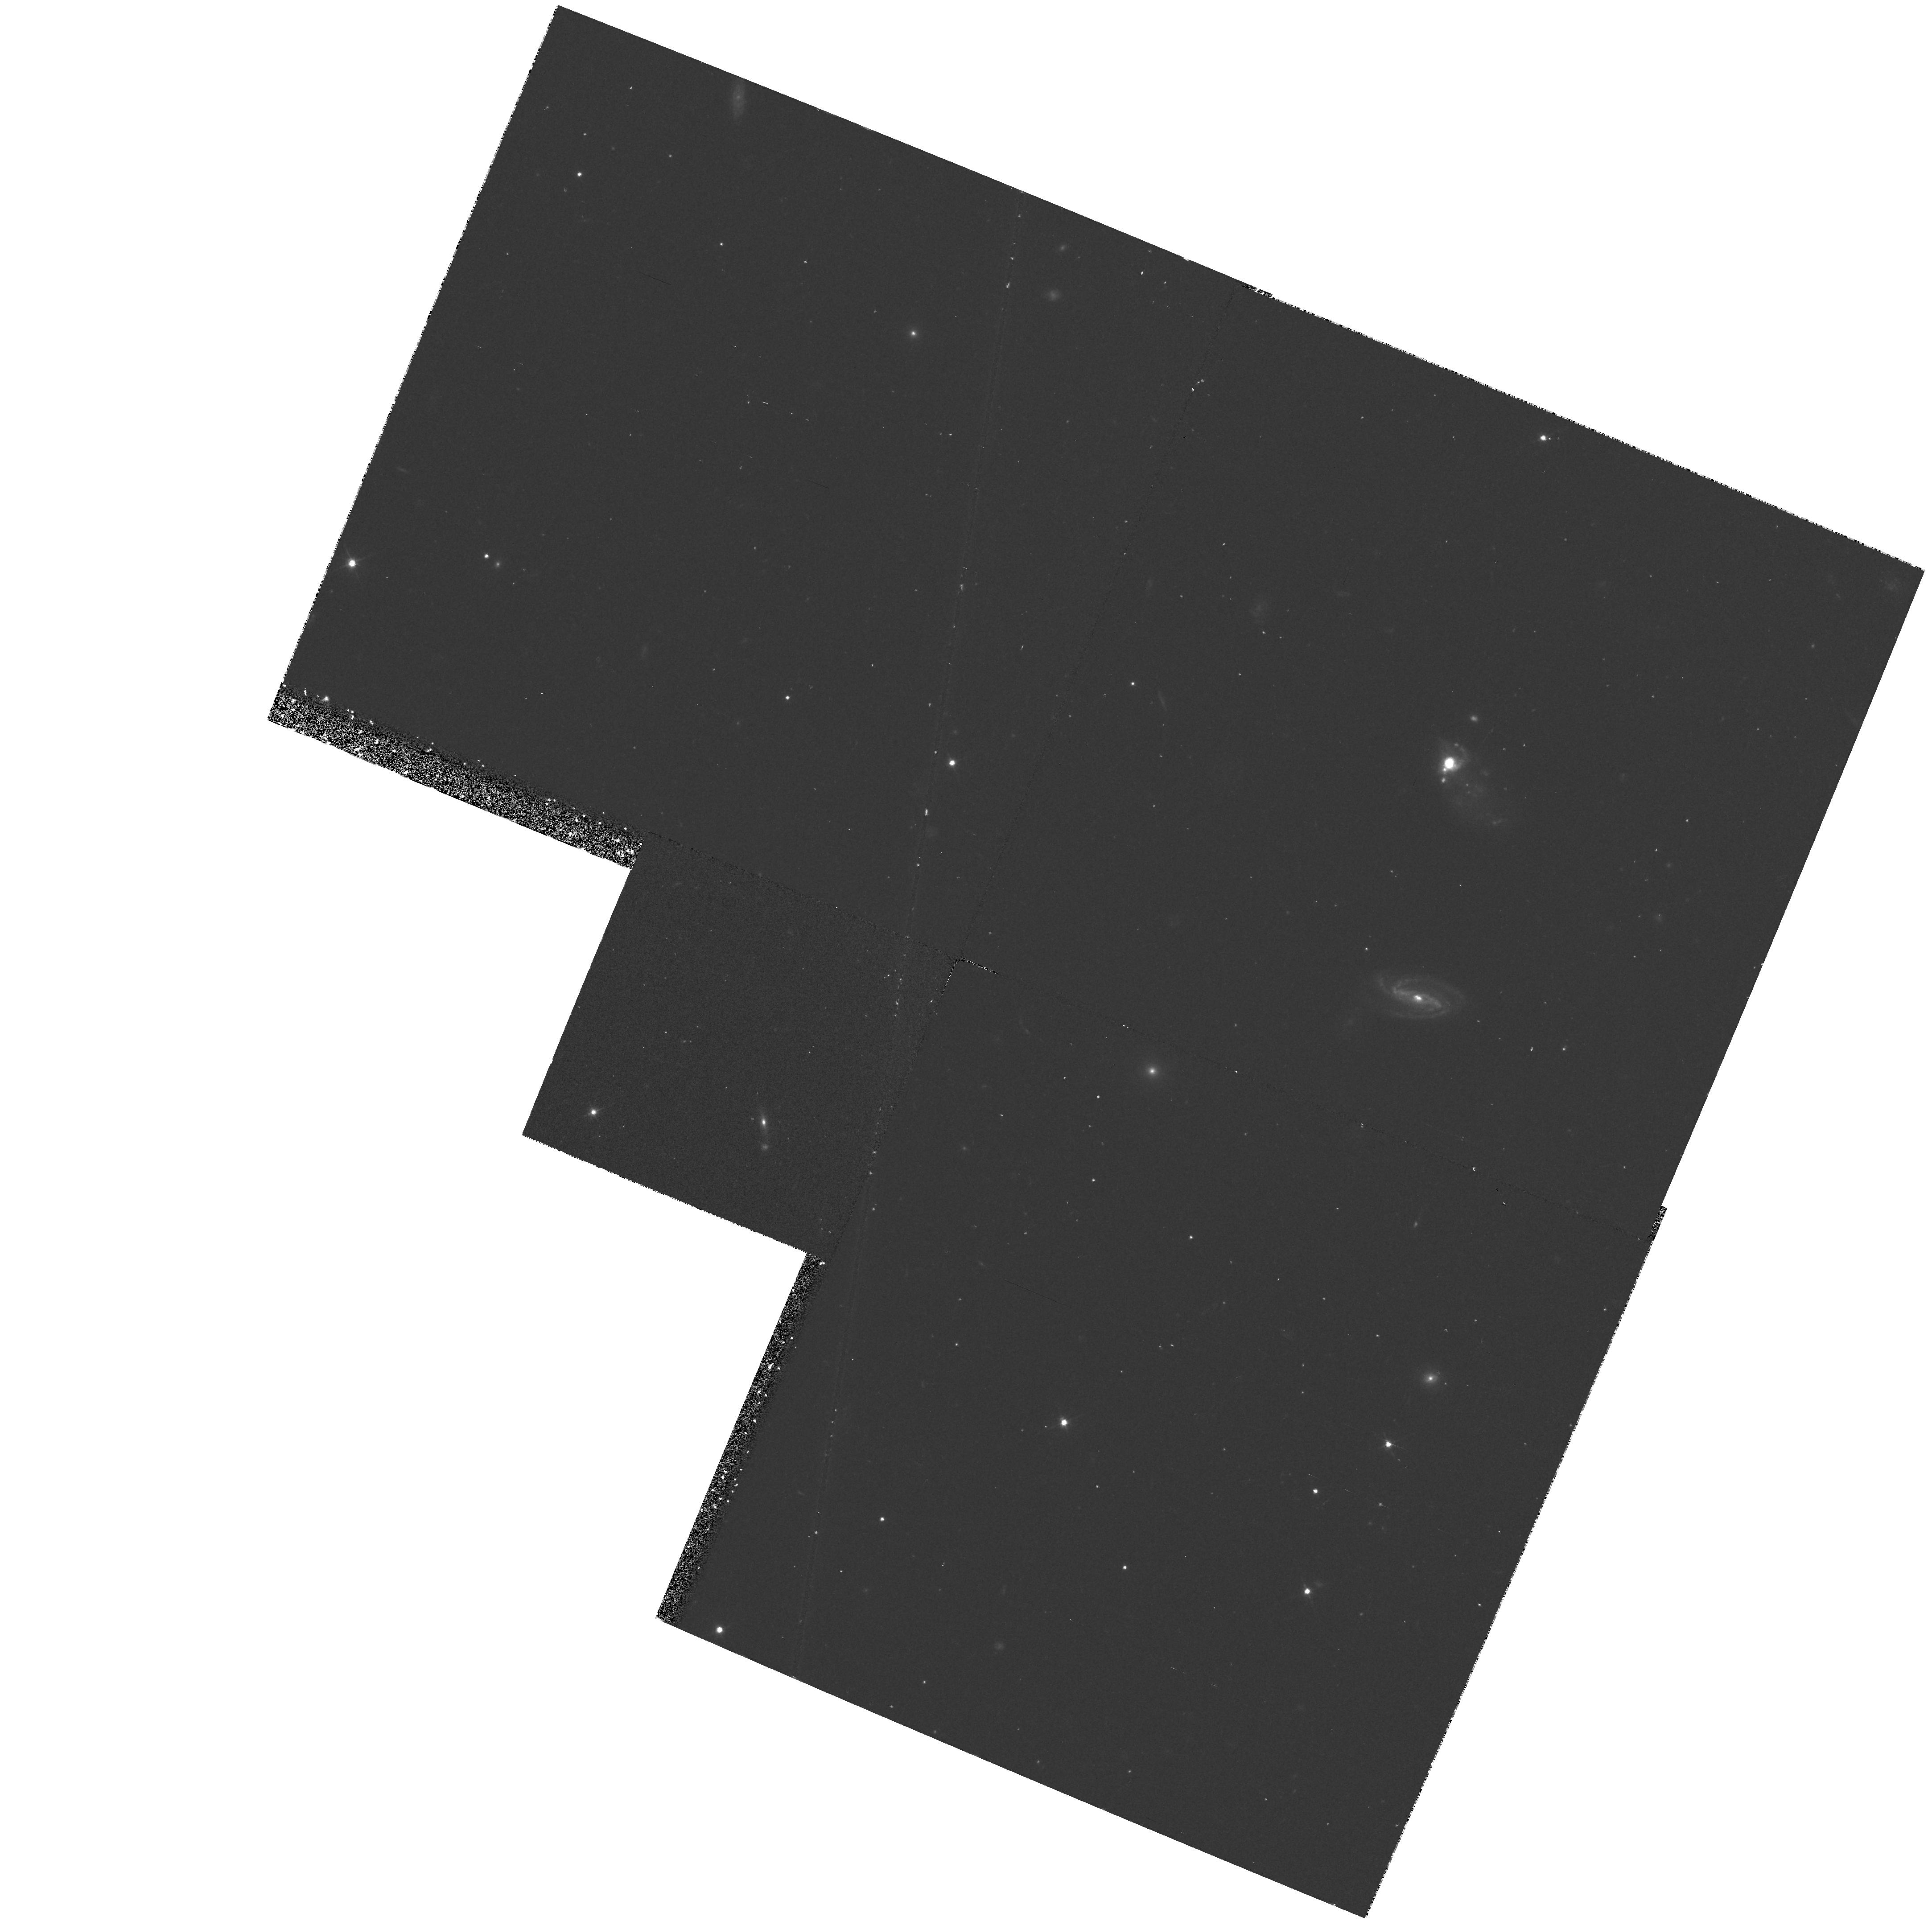
Target: T1214-277
Instrument: WFPC2/PC
Filter: F555W
Exposure: 27 min
Observation ID: hst_6678_04_wfpc2_pc_f555w_u38w04

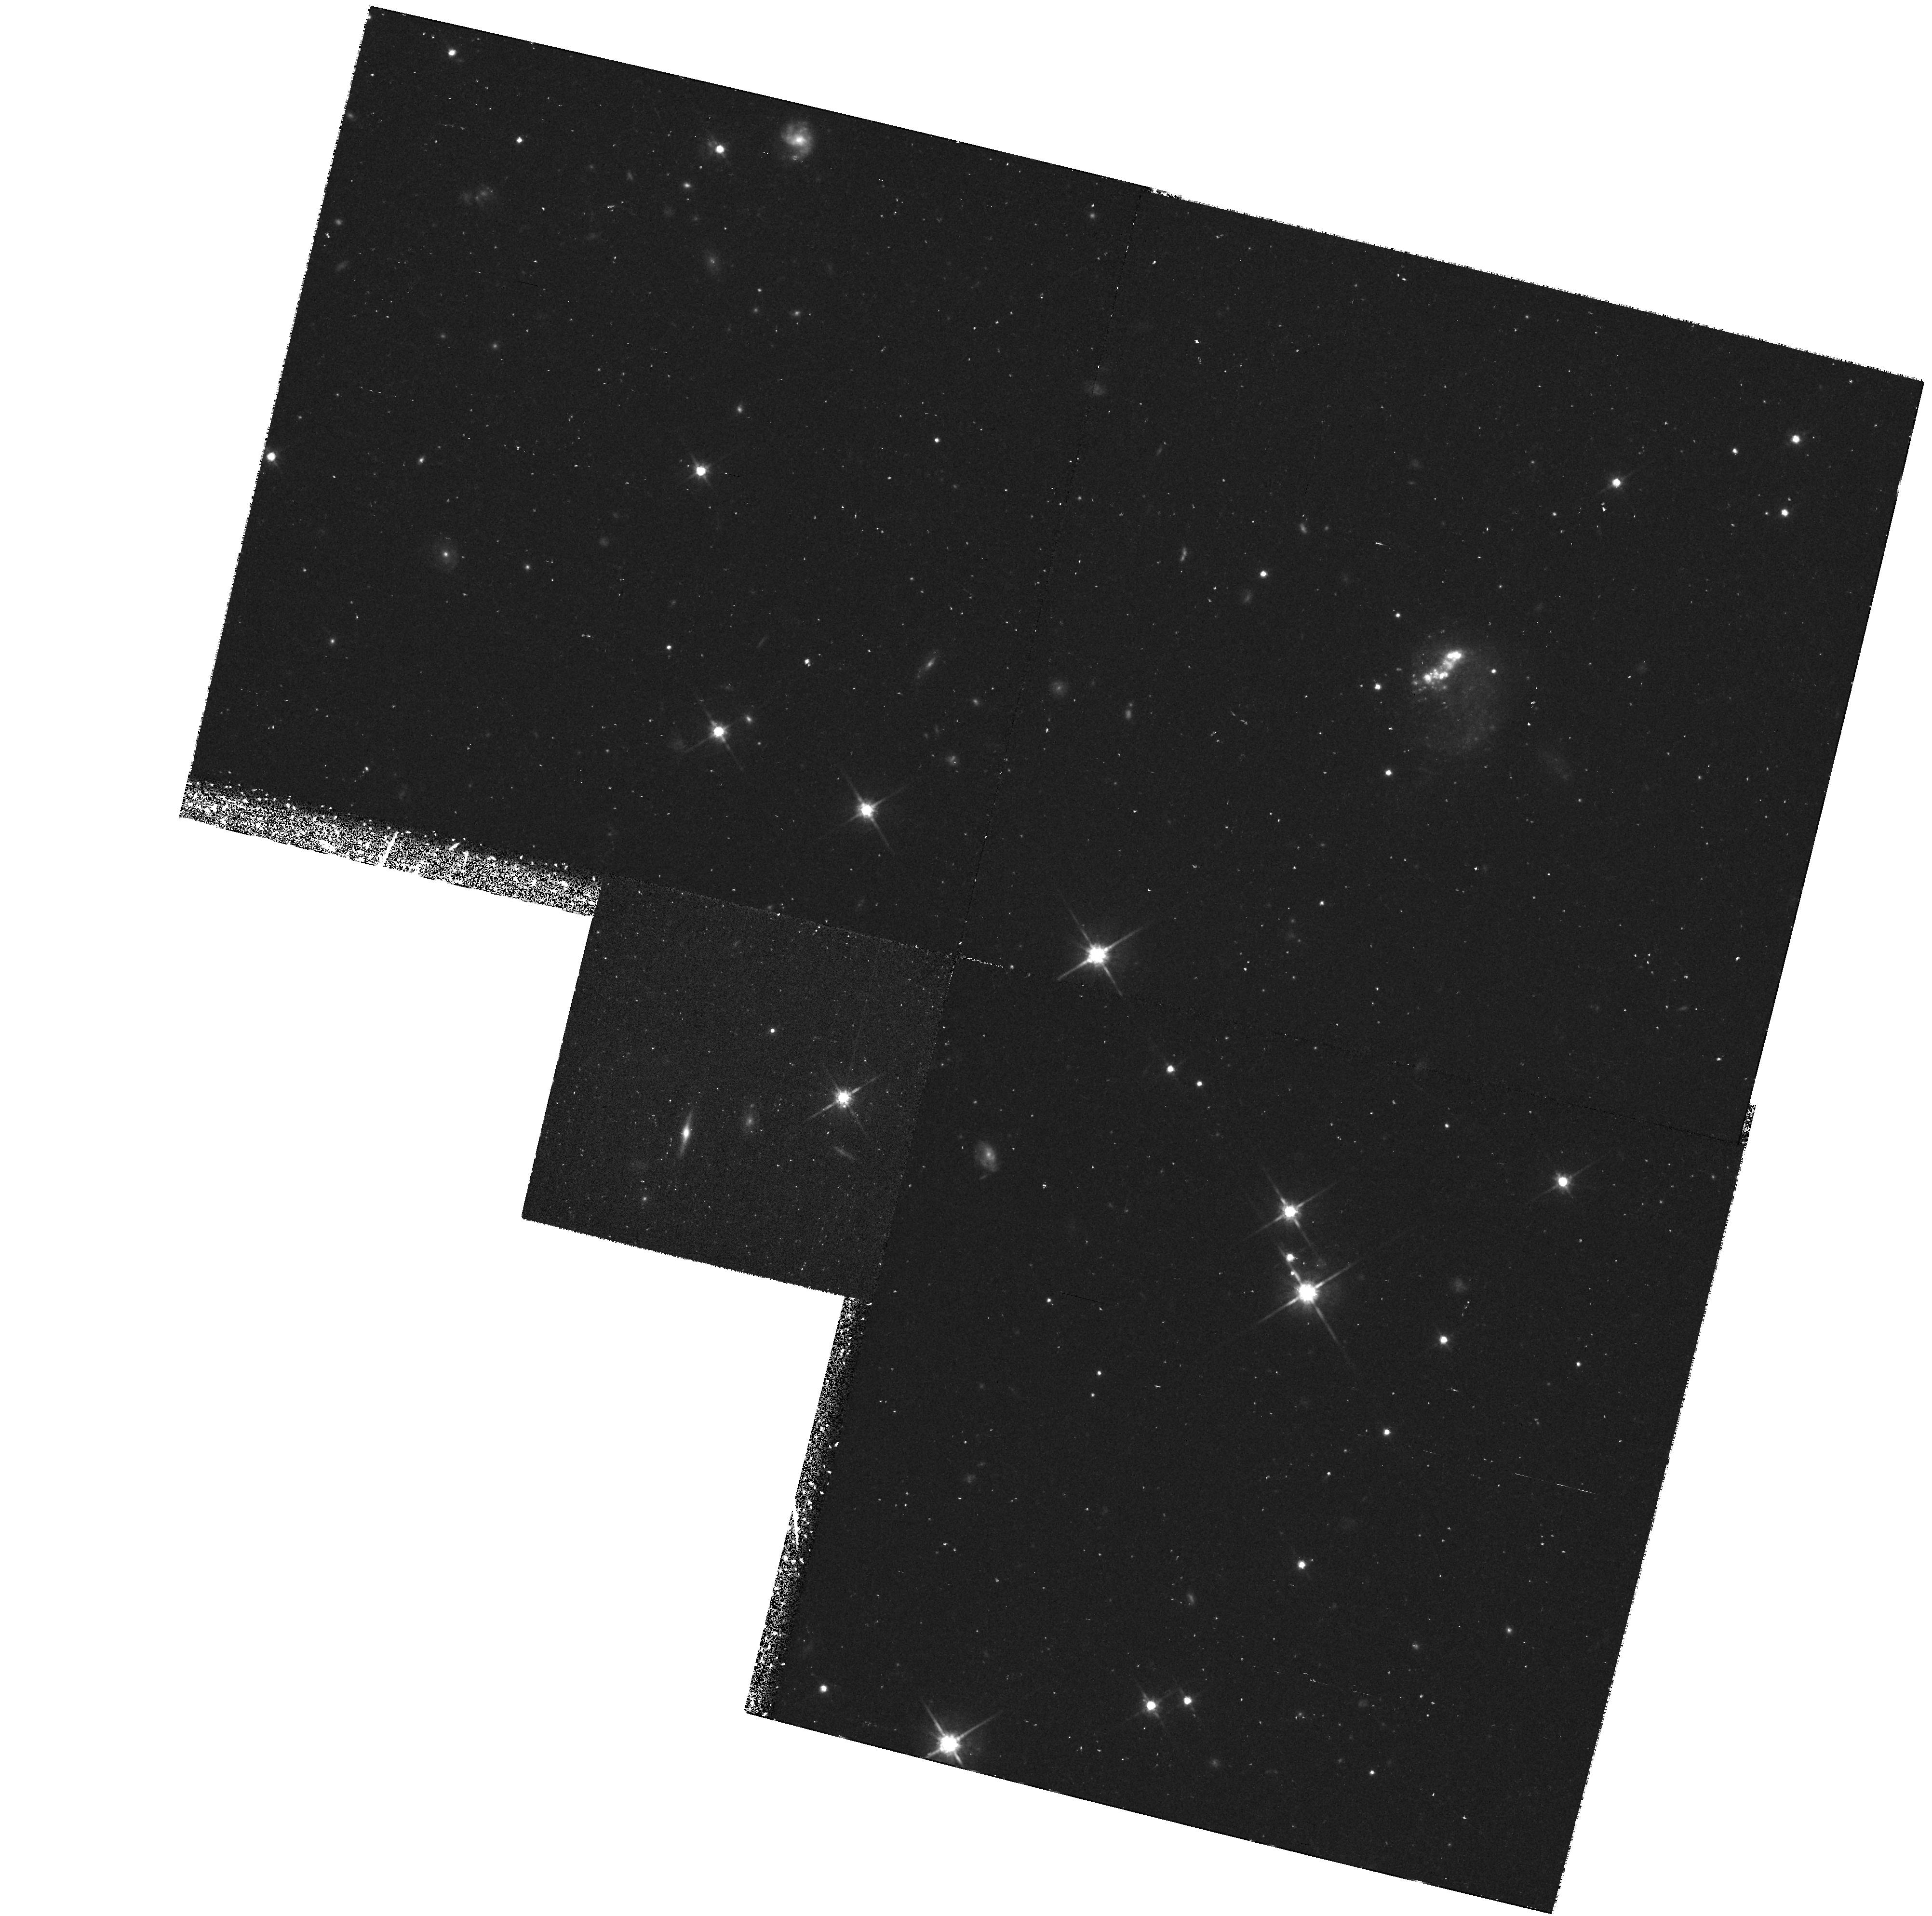
Target: TOL65
Instrument: WFPC2/PC
Filter: F814W
Exposure: 57 min
Observation ID: hst_6678_05_wfpc2_pc_f814w_u38w05

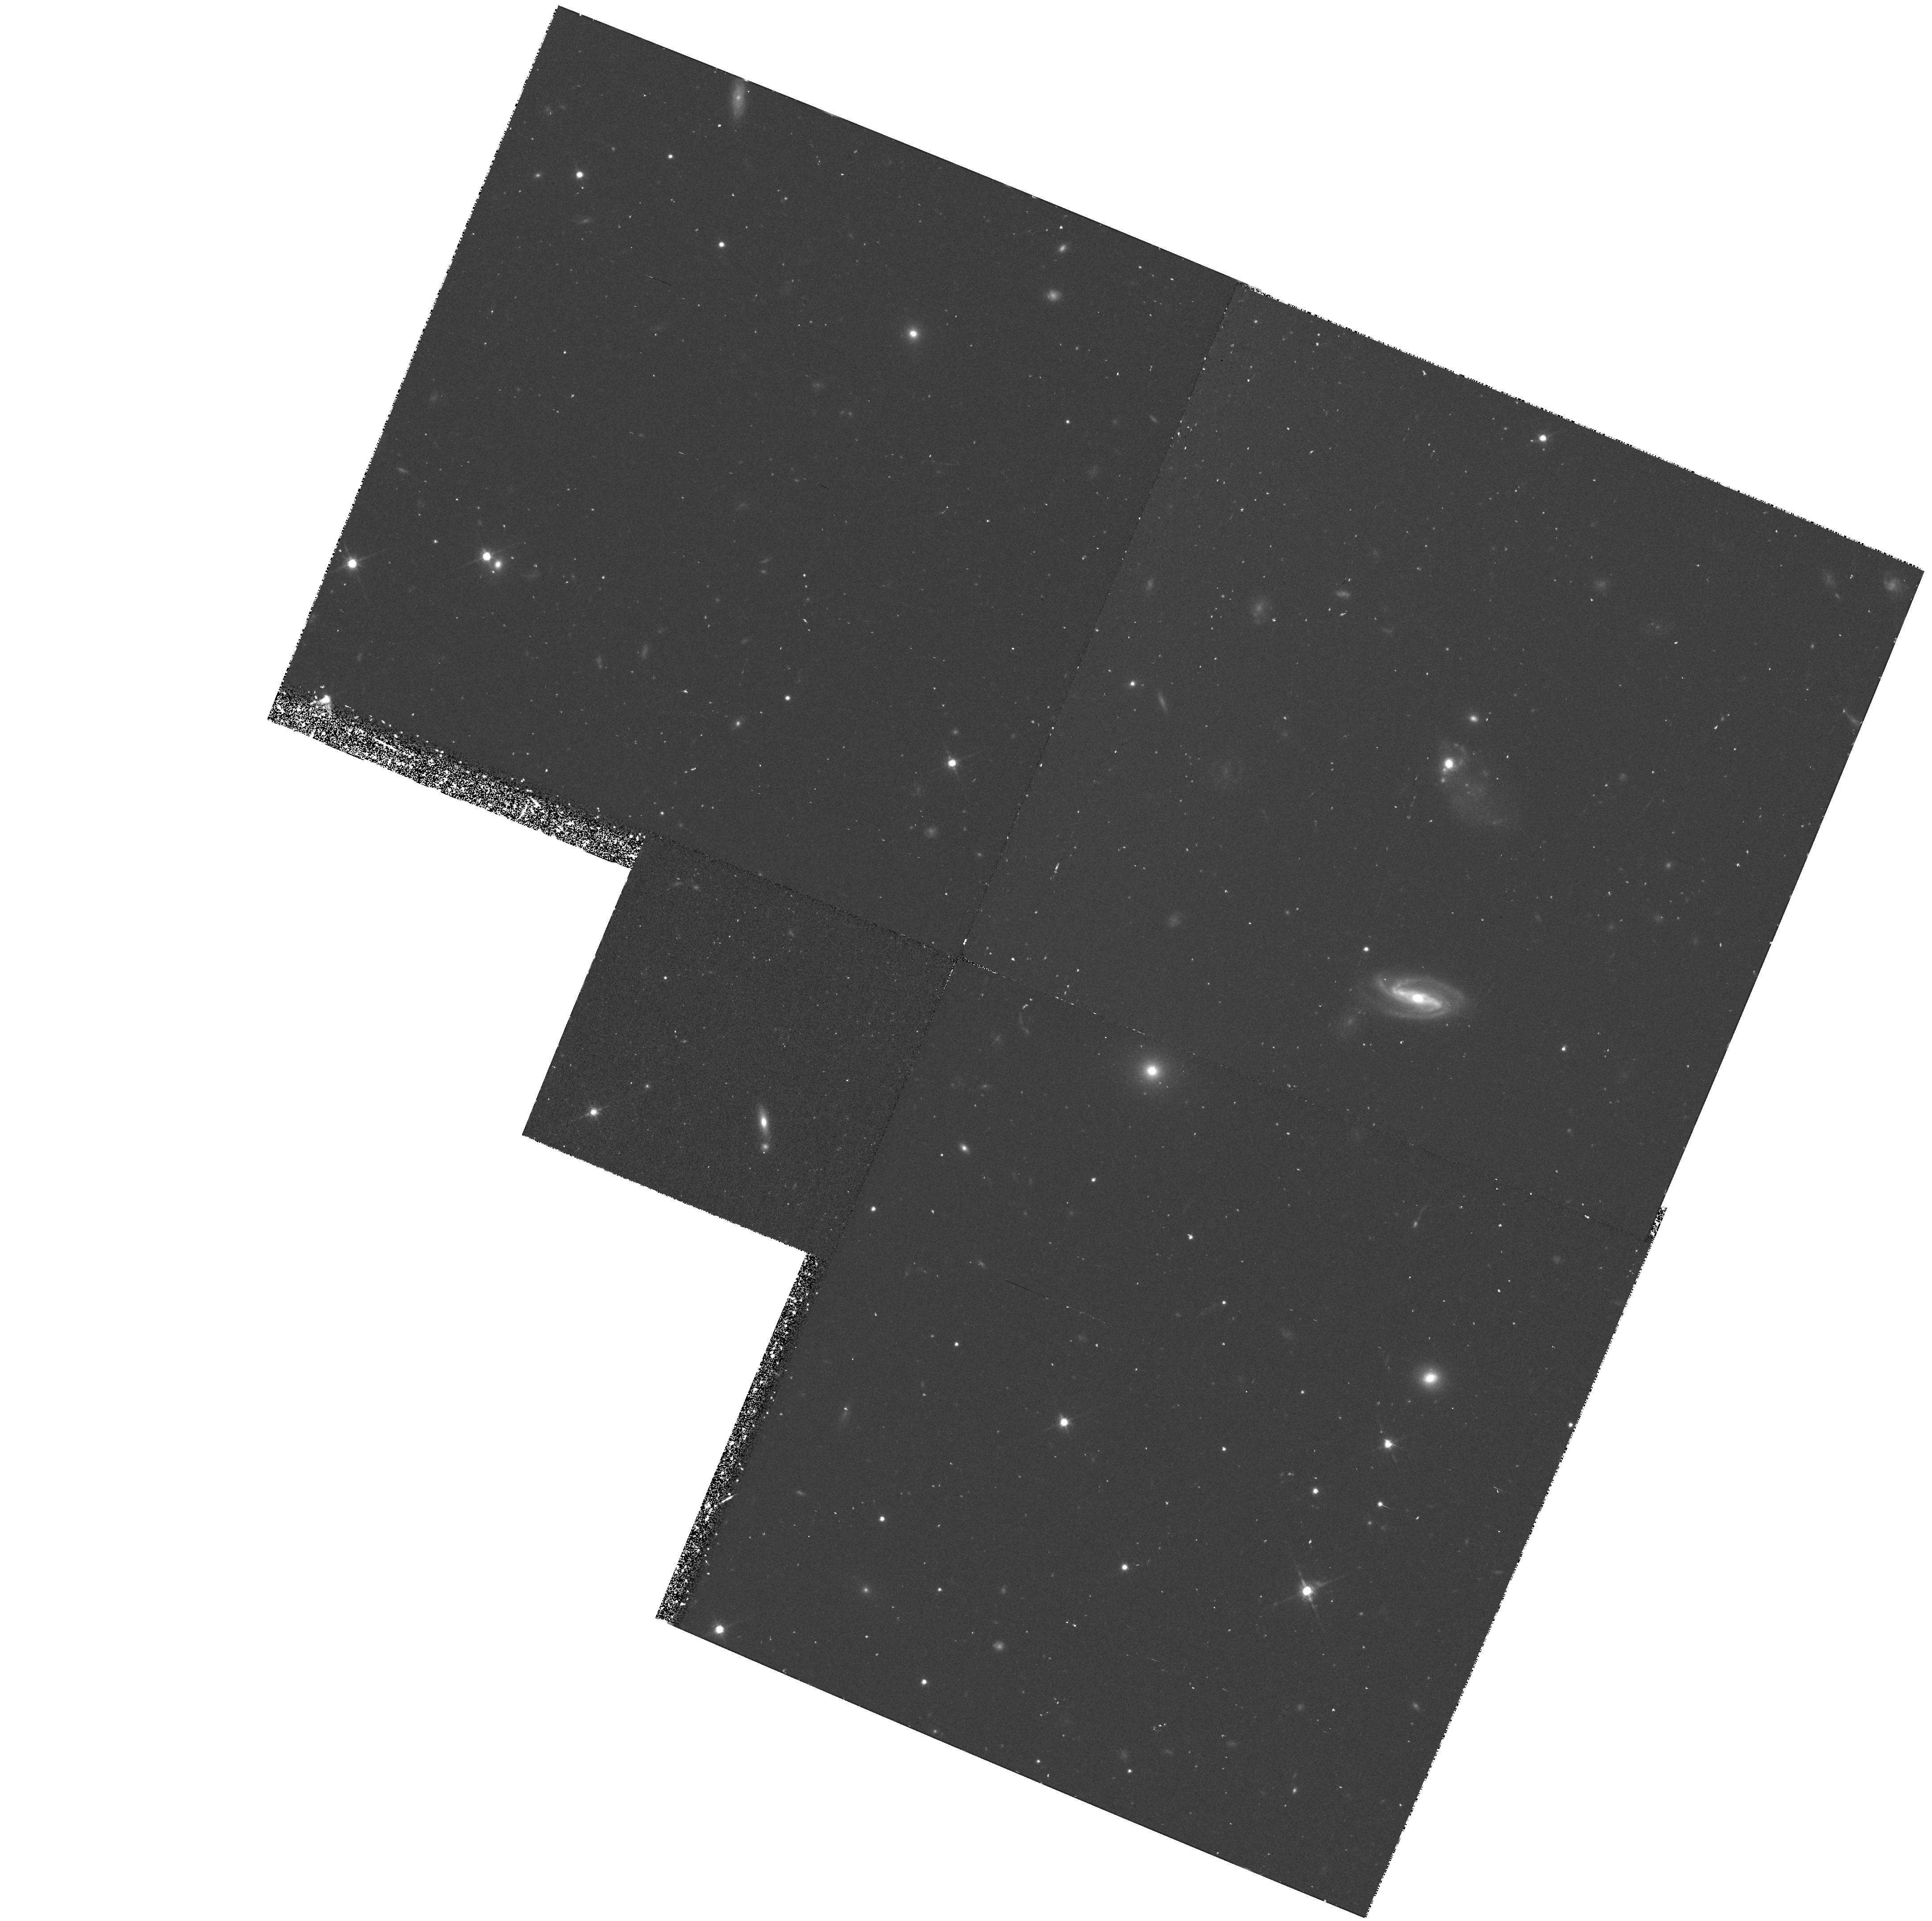
Target: T1214-277
Instrument: WFPC2/PC
Filter: F814W
Exposure: 53 min
Observation ID: hst_6678_04_wfpc2_pc_f814w_u38w04

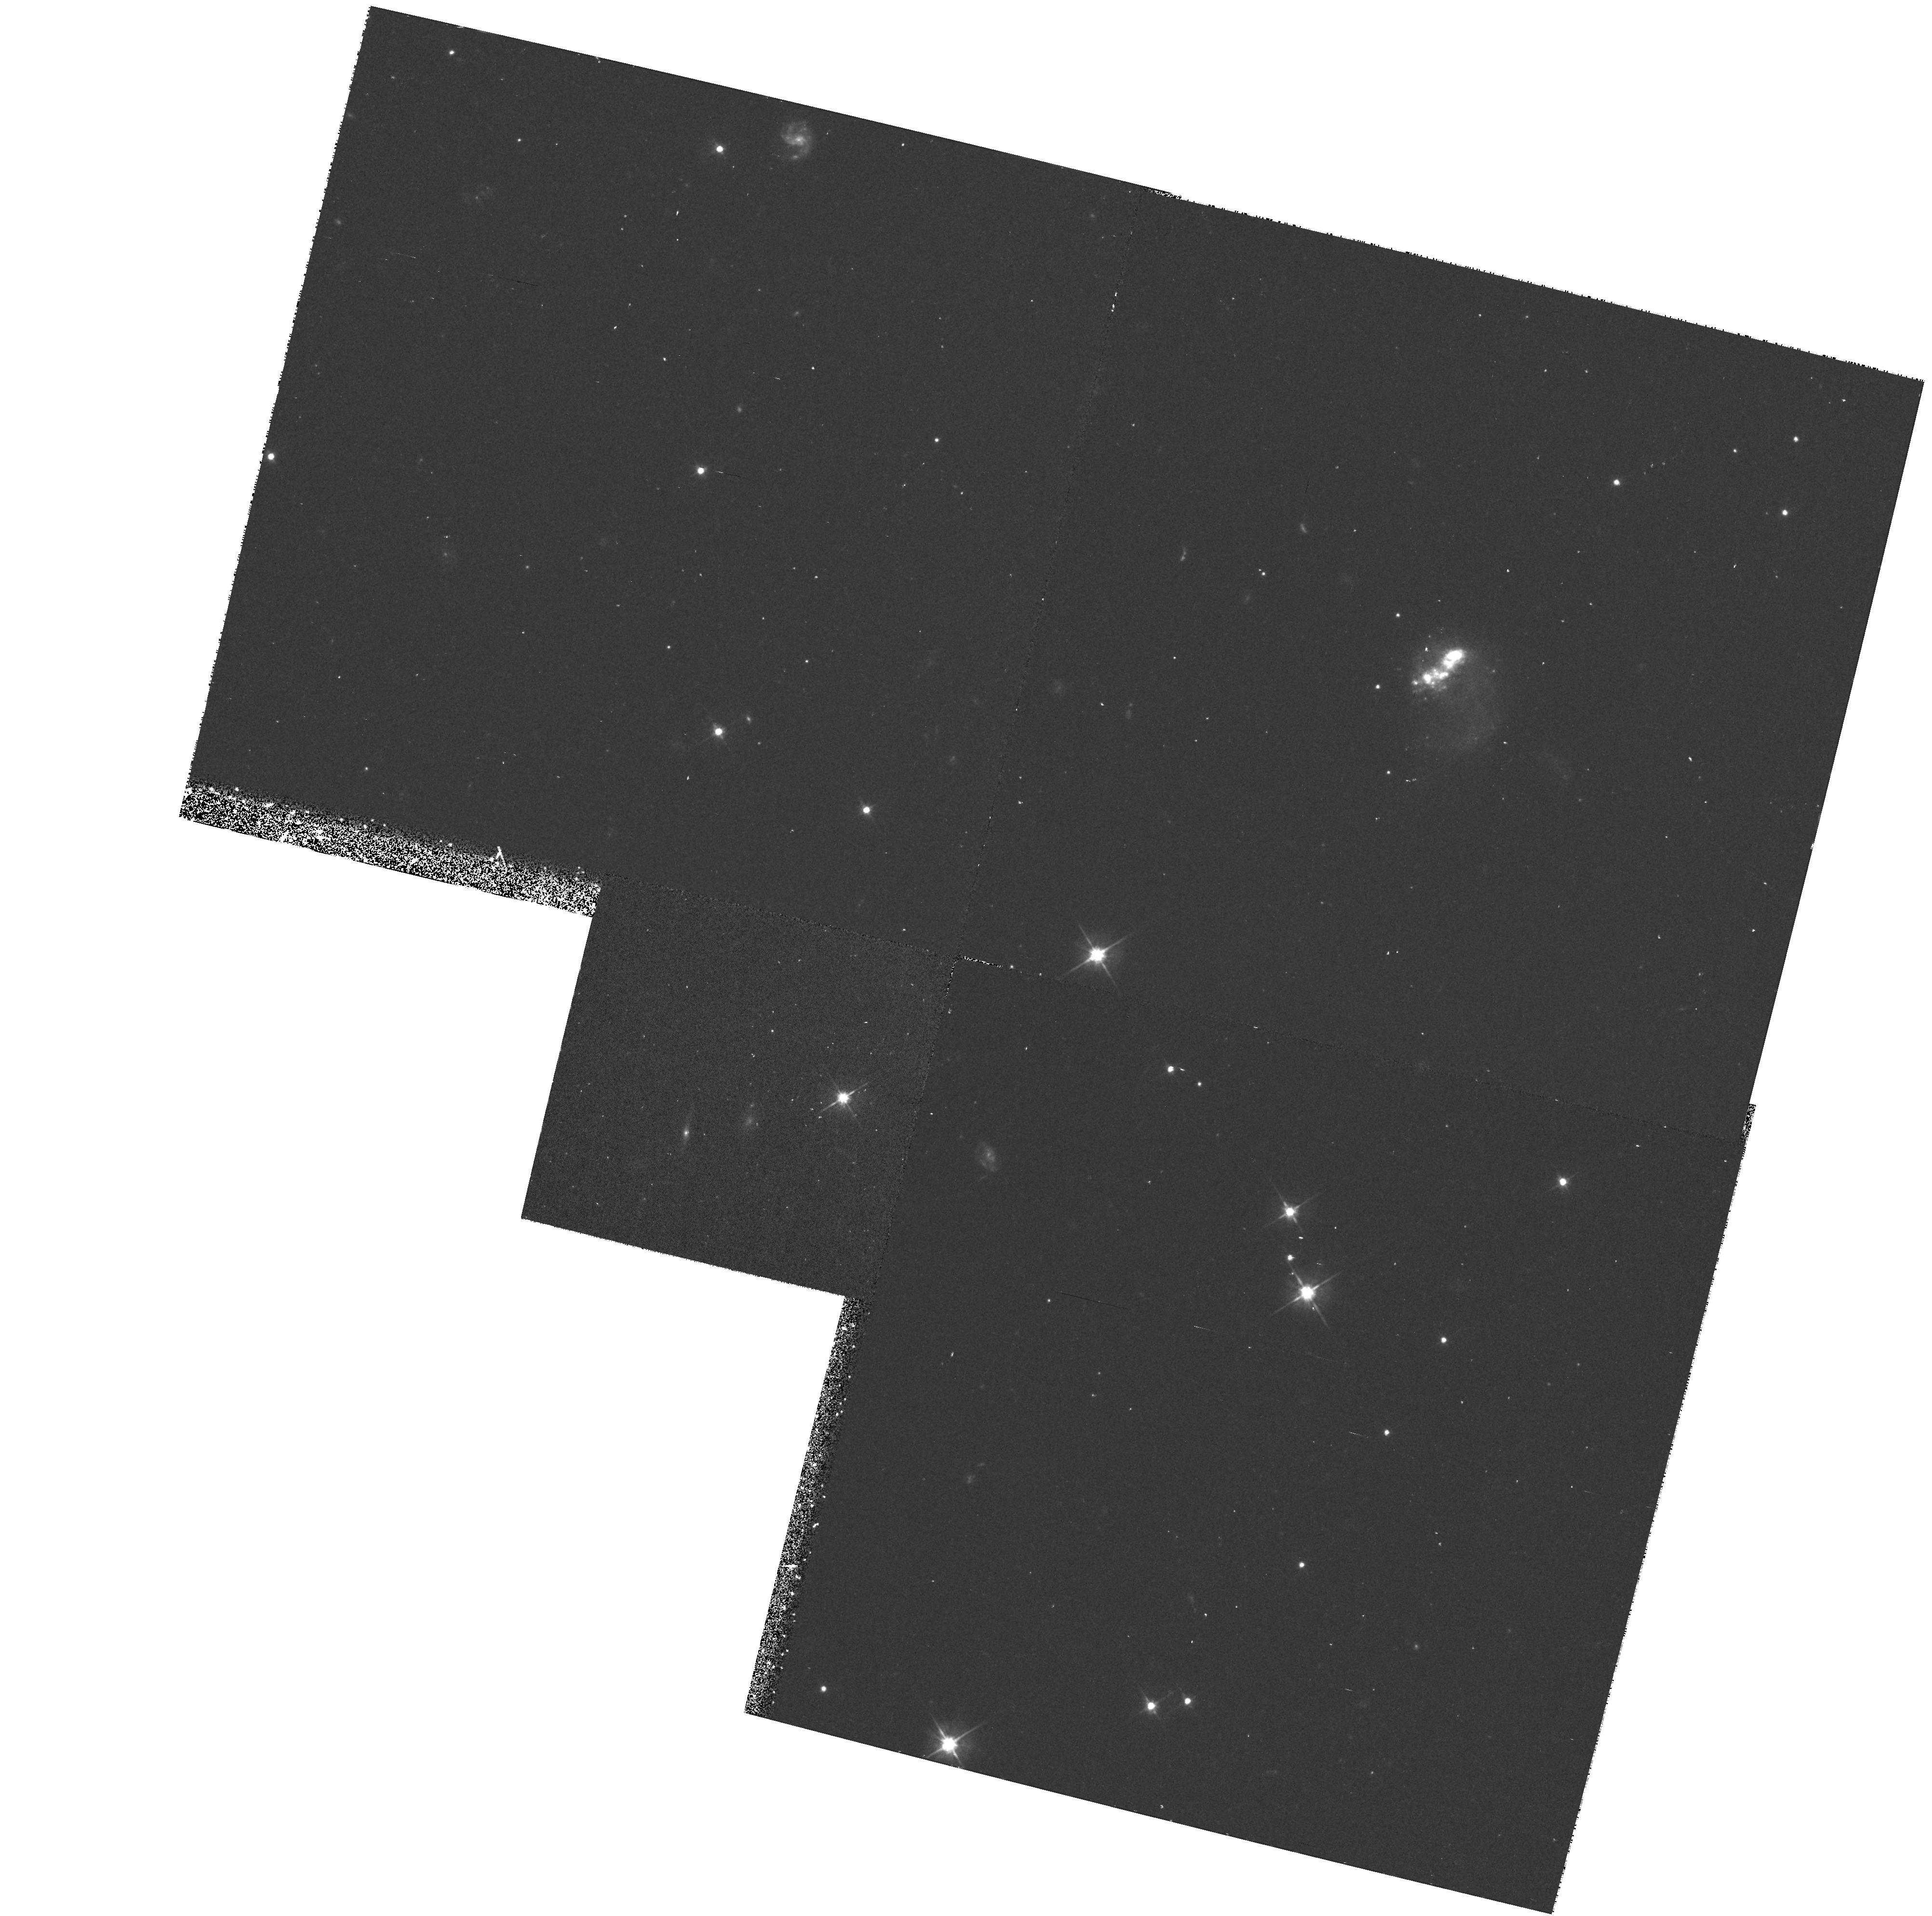
Target: TOL65
Instrument: WFPC2/PC
Filter: F555W
Exposure: 27 min
Observation ID: hst_6678_05_wfpc2_pc_f555w_u38w05

Nearby young dwarf galaxies and their Lyman Alpha emission (PI: Thuan, Trinh Xuan)

We wish to obtain GHRS UV spectra of 3 and WFPC2 V and I images of 2 of the most metal-deficient ( Zsun/41 <=sssim Z <=sssim Zsun/21) blue compact galaxies (BCGs) known. These BCGs are the best candidates for nearby young primeval galaxies where massive star formation can be studied and constraints put on theories of gas collapse and fragmentation in a nearly pristine environment. Color-magnitude diagrams will constrain ages. The high resolution imaging will allow to determine the sizes, luminosities and colors of the ionizing star clusters. The absence or presence of an underlying low-surface-brightness old stellar population will tell us whether the BCG is genuinely young or not. The UV spectra will allow to examine the Ly-alpha/H Beta--O/H correlation. For galaxies with Z >~ 0.1 Zsun, there appears to be a correlation of increasing Ly-alpha emission with decreasing metallicity. HST has found the surprising result that the most metal-deficient BCG known, IZw18, does not have Ly-alpha emission. Is the latter suppressed in nearly primordial objects? If this is the case, Ly-alpha searches for high-redshift primeval galaxies will have to be rethought entirely.